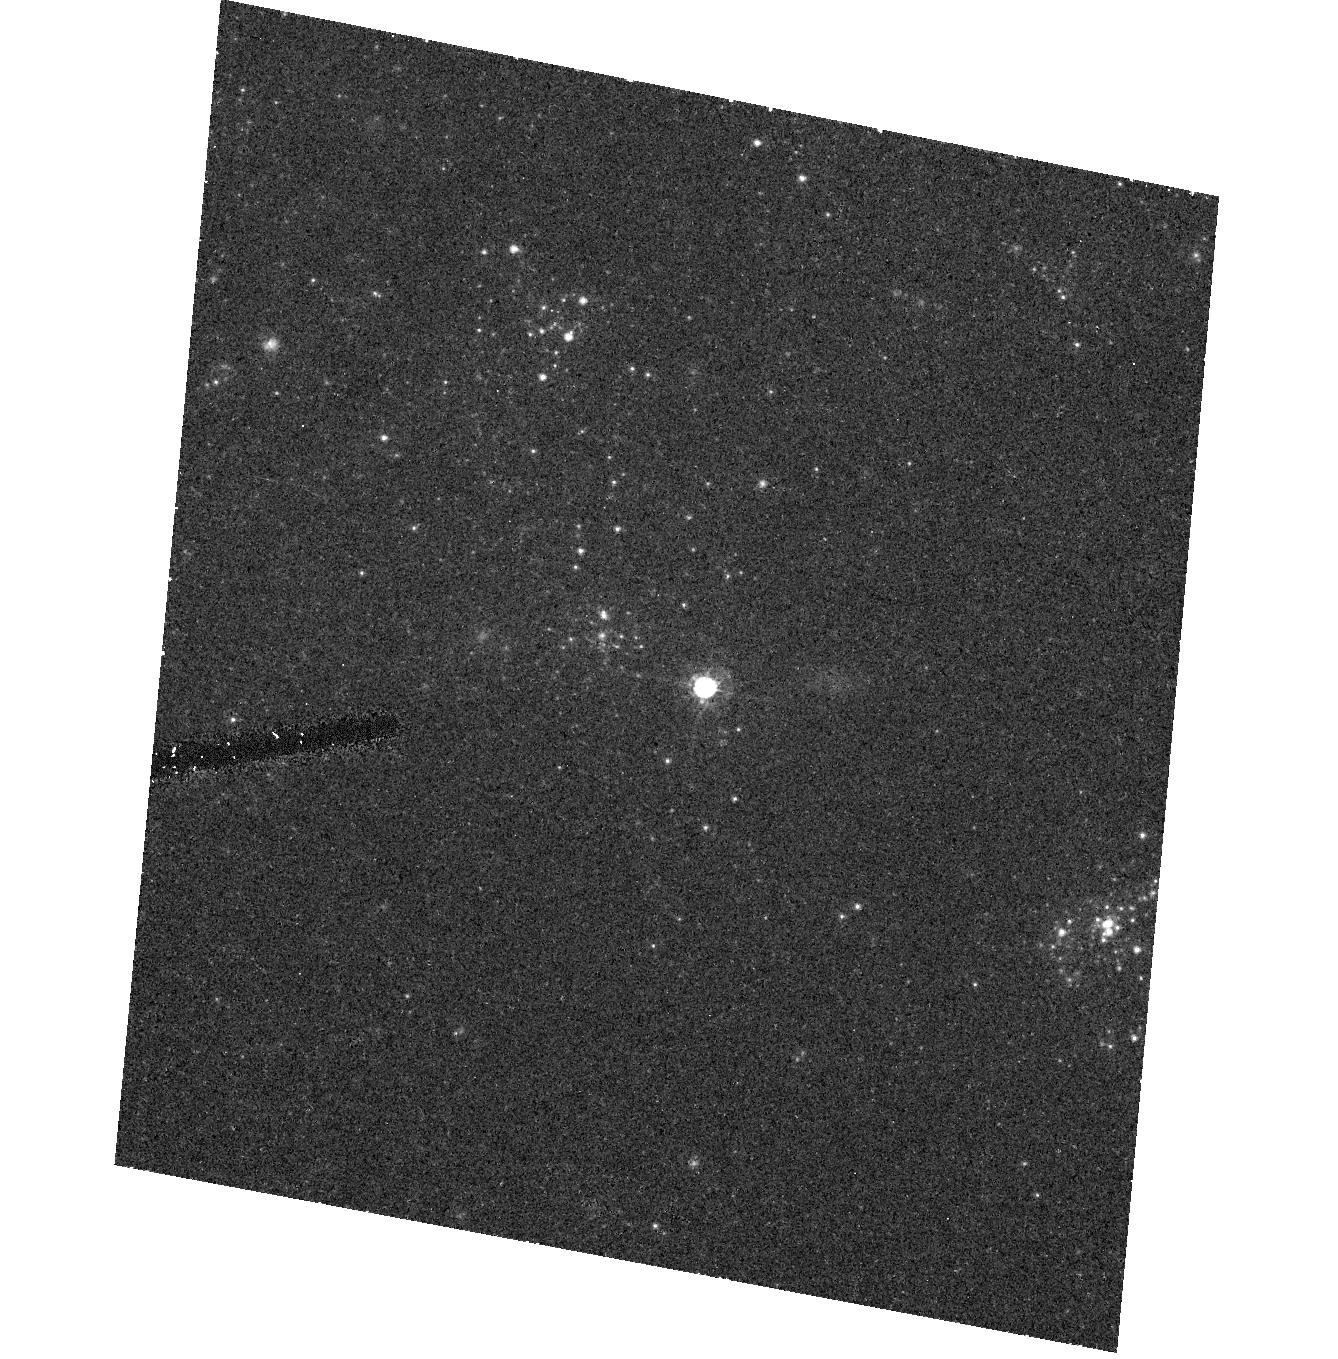
Target: SN2003GD. Instrument: ACS/HRC. Filter: F555W. Exposure: 18 min. Observation ID: hst_9733_01_acs_hrc_f555w_j8nv01

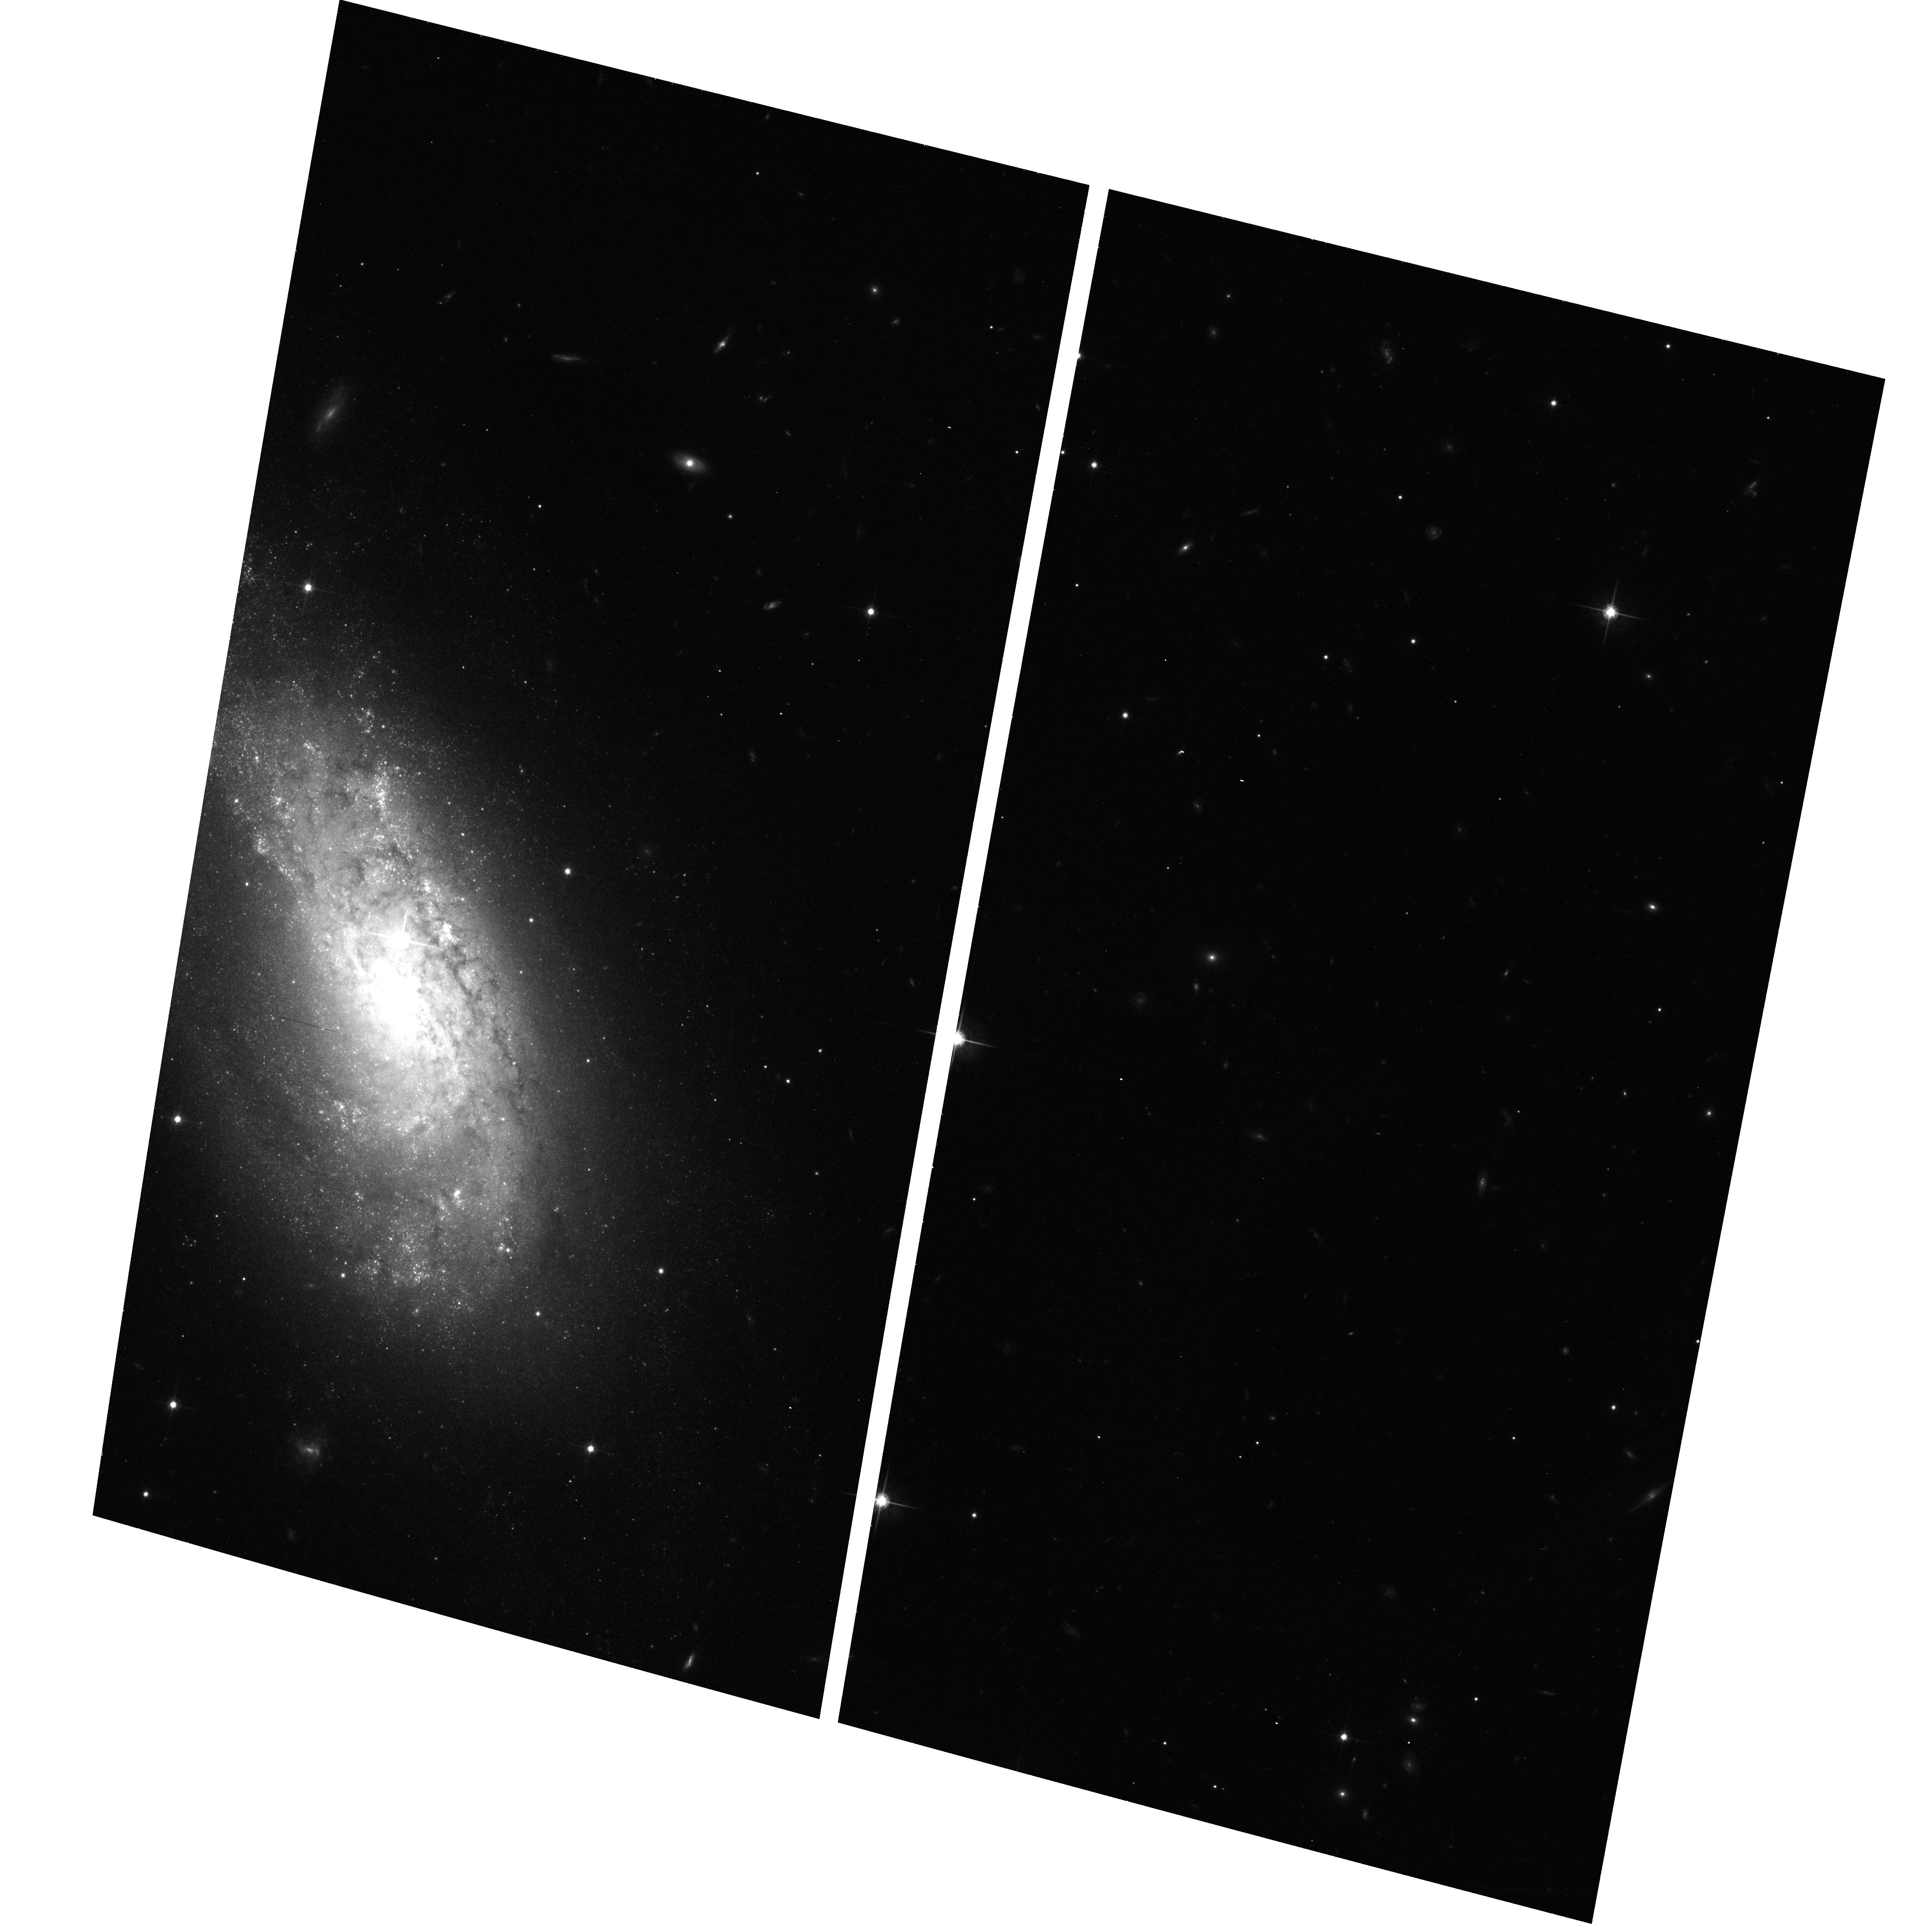
Target: SN2004A. Instrument: ACS/WFC. Filter: F814W. Exposure: 23 min. Observation ID: hst_9733_03_acs_wfc_f814w_j8nv03

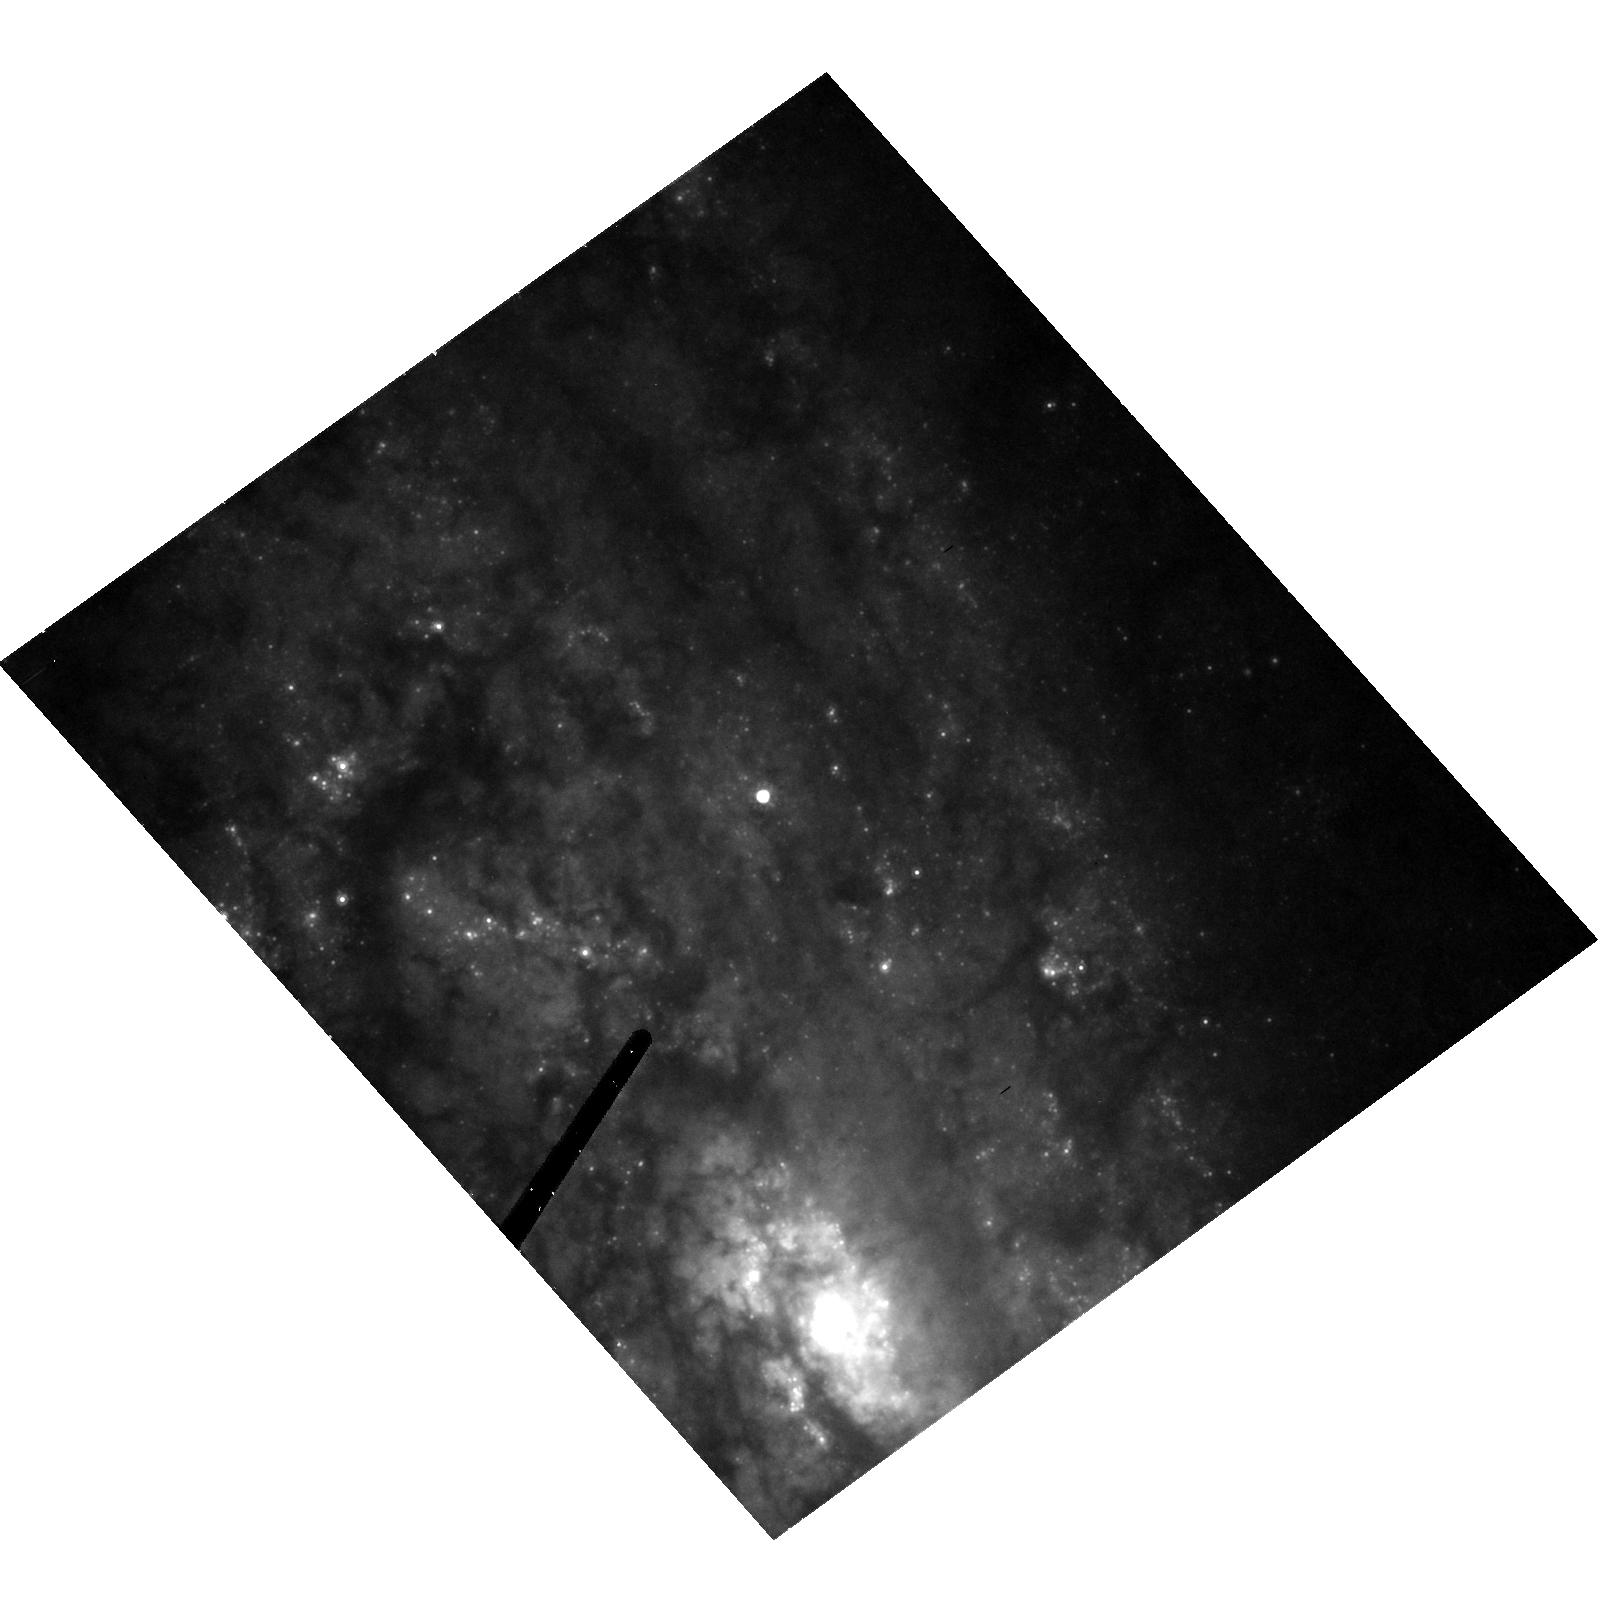
Target: SN2004CC. Instrument: ACS/HRC. Filter: F814W. Exposure: 27 min. Observation ID: hst_9733_04_acs_hrc_f814w_j8nv04

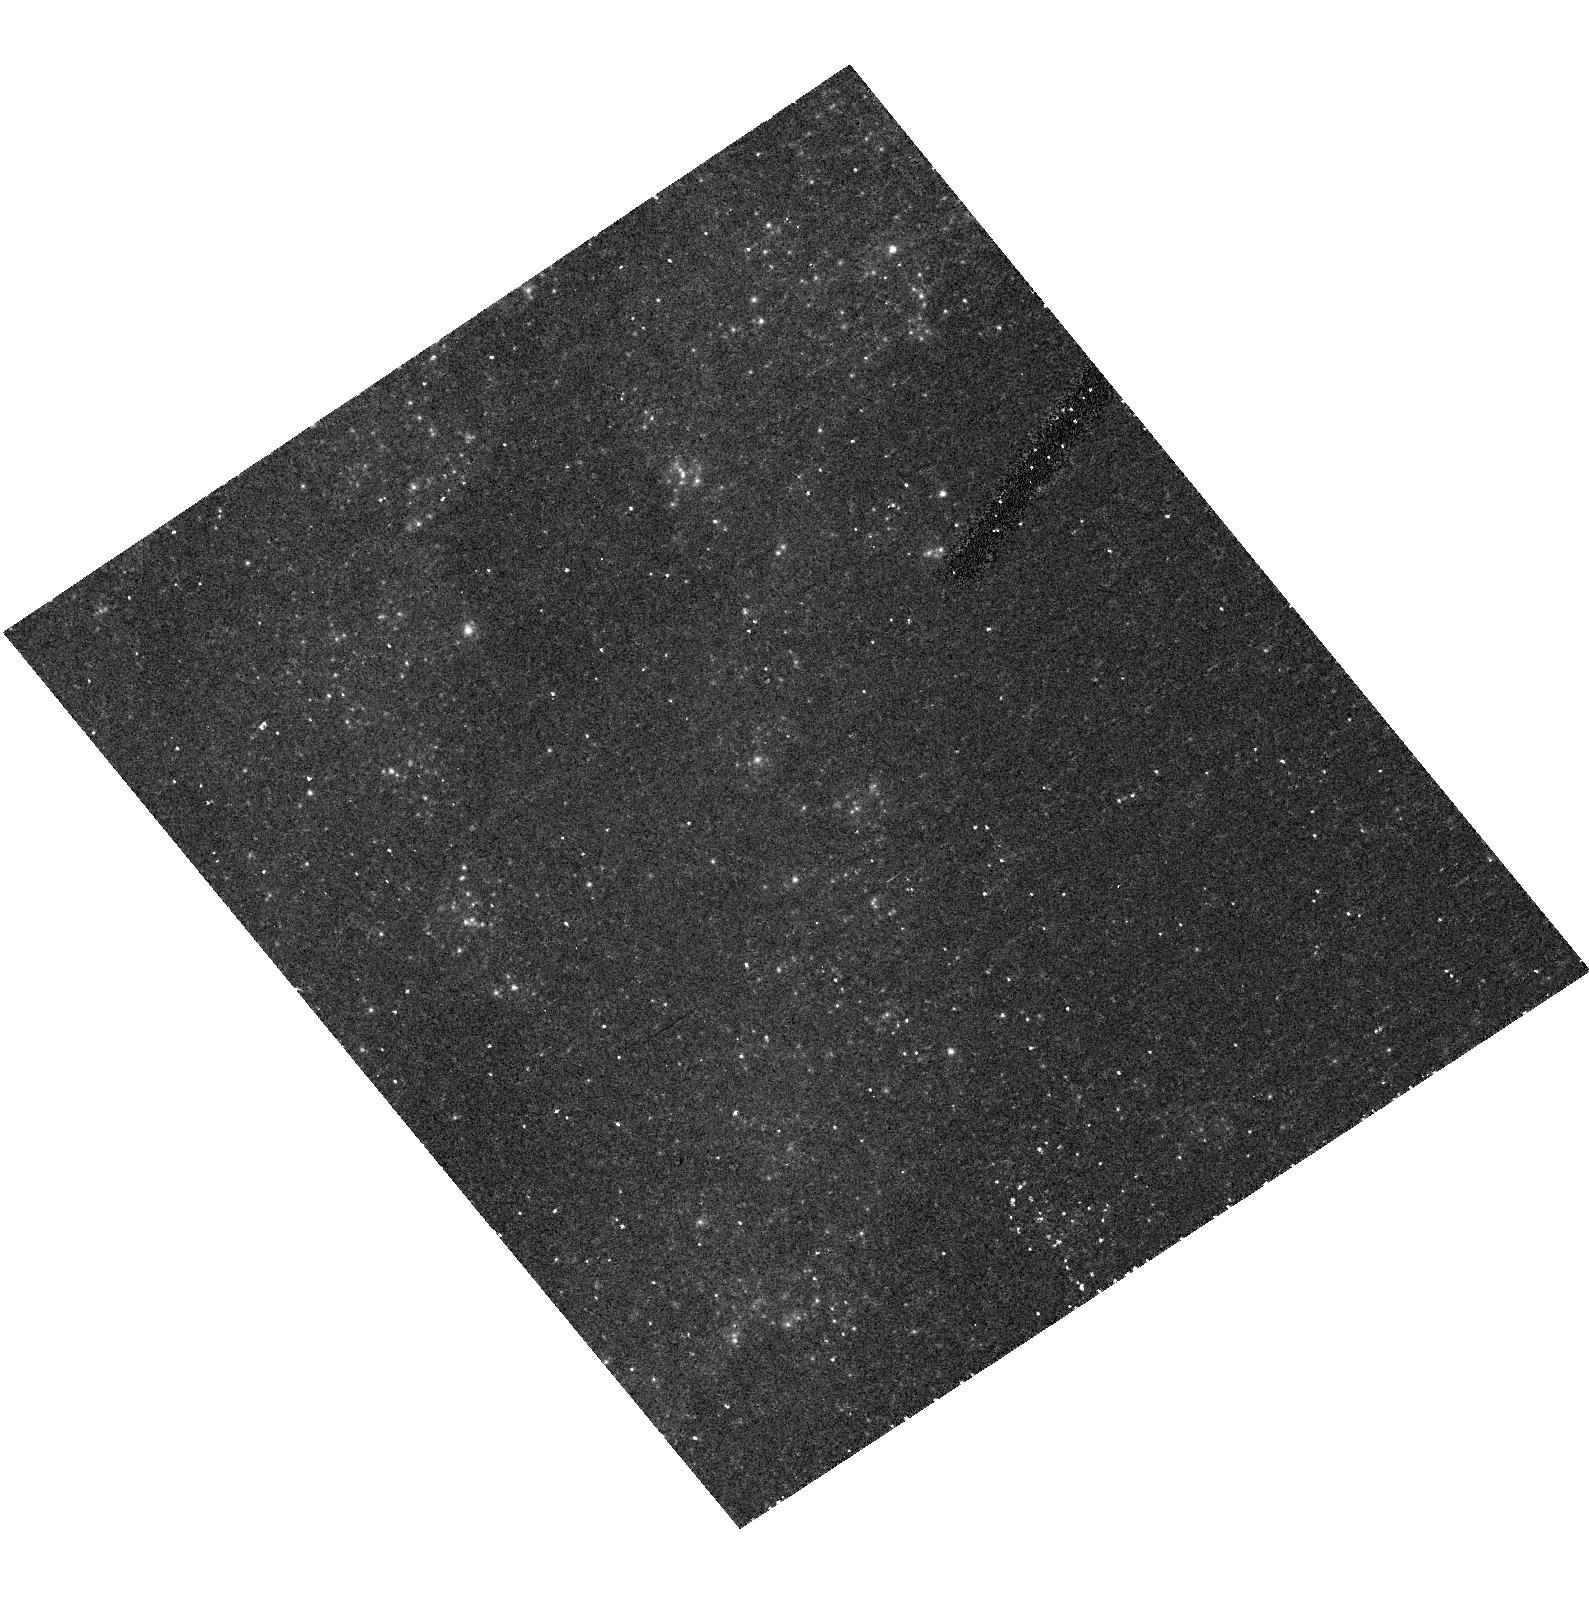
Target: SN2003GM. Instrument: ACS/HRC. Filter: F435W. Exposure: 27 min. Observation ID: hst_9733_02_acs_hrc_f435w_j8nv02

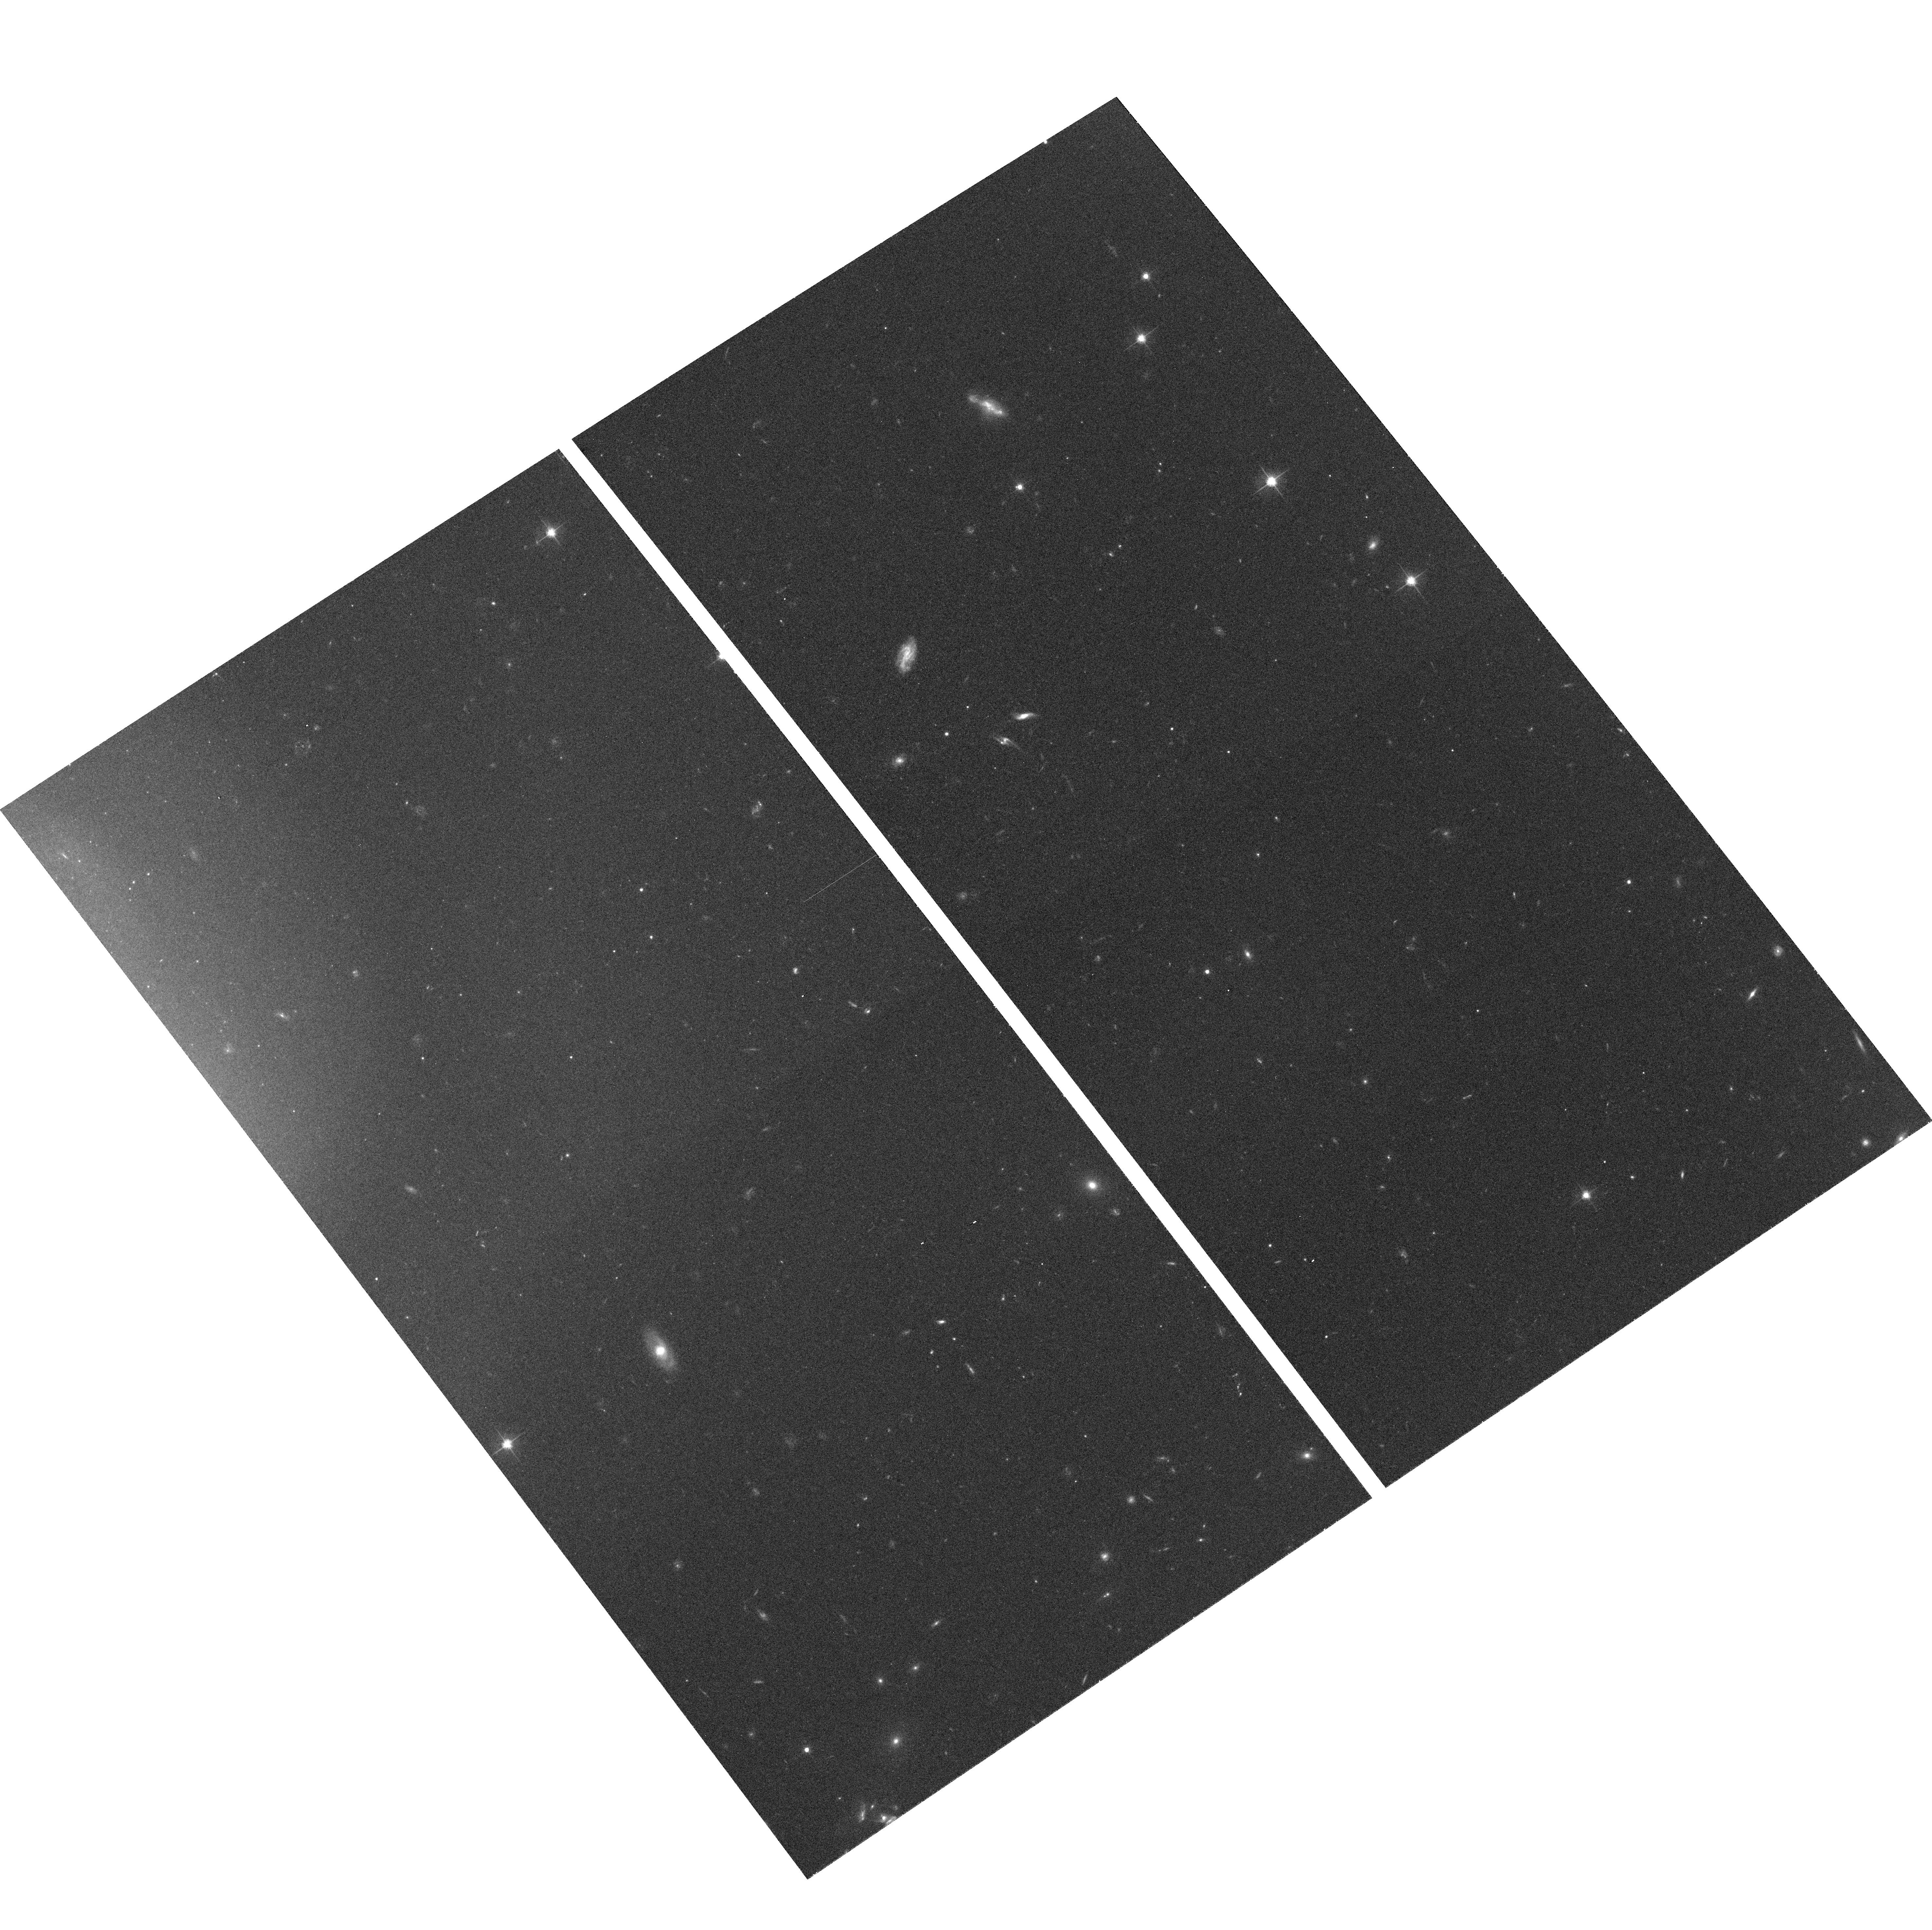
Target: field at RA 189.143°, Dec 11.242°. Instrument: ACS/WFC. Filter: F606W. Exposure: 18 min. Observation ID: hst_9733_04_acs_wfc_f606w_j8nv04

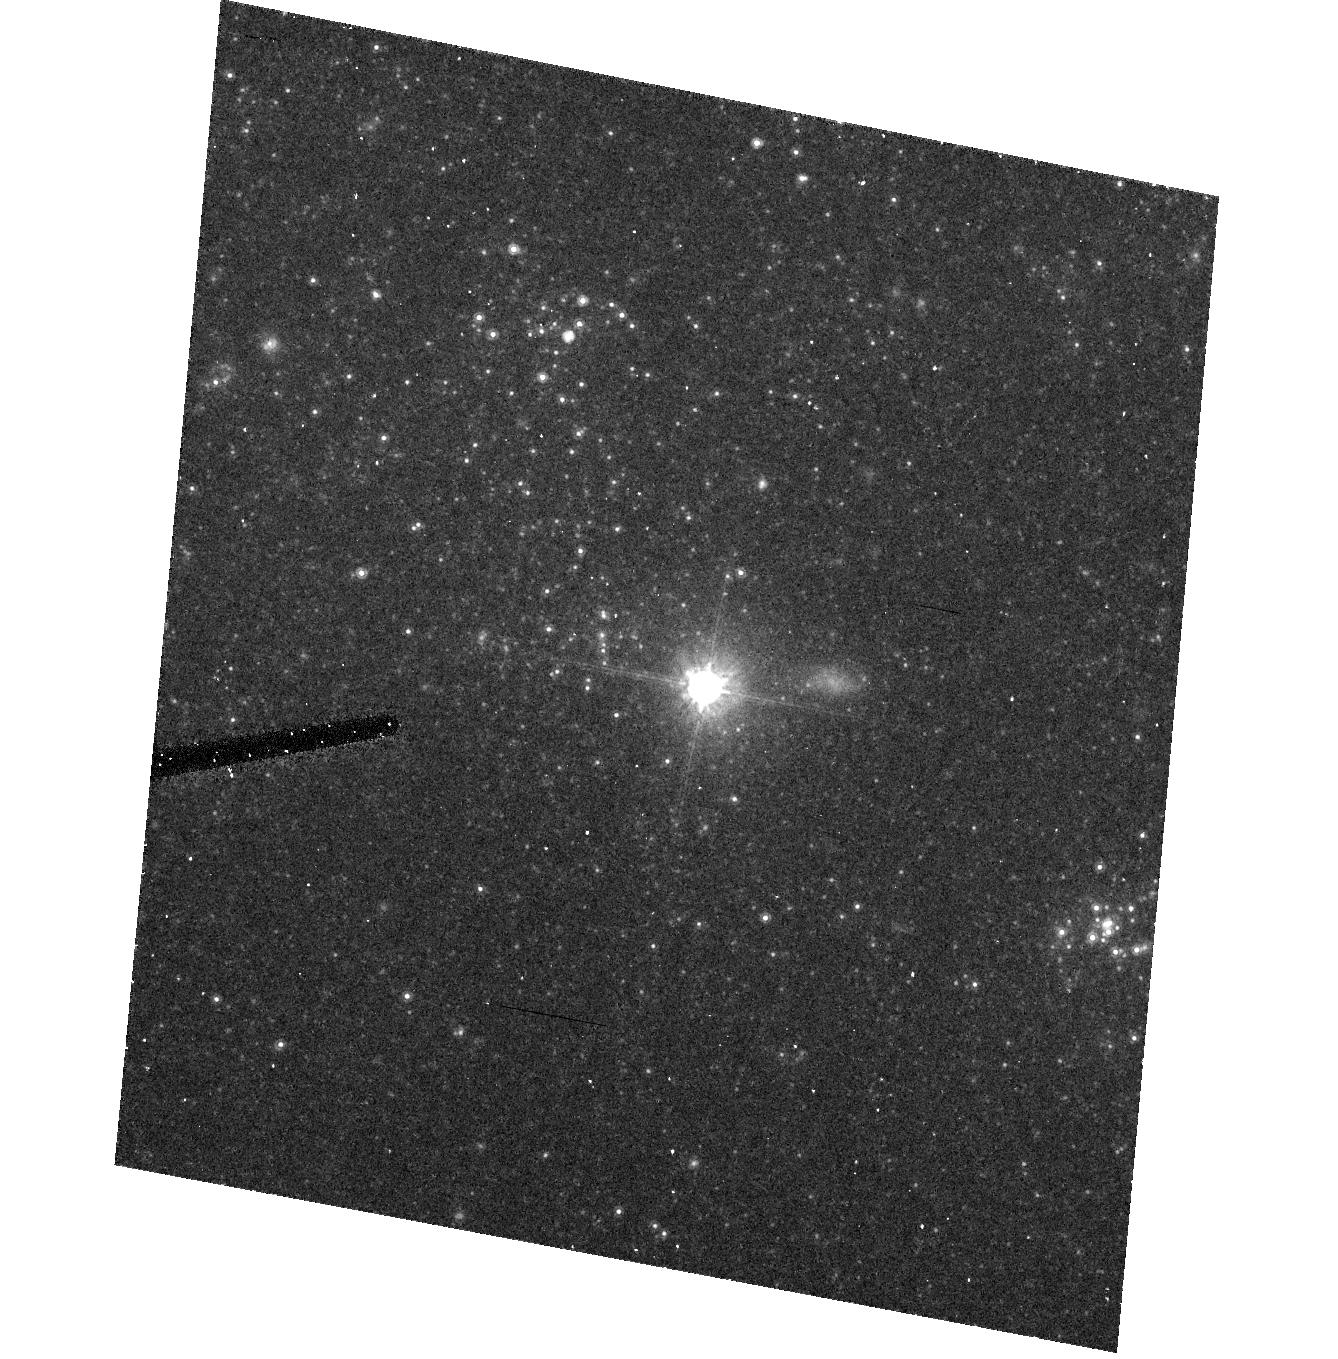
Target: SN2003GD. Instrument: ACS/HRC. Filter: F814W. Exposure: 22 min. Observation ID: hst_9733_01_acs_hrc_f814w_j8nv01

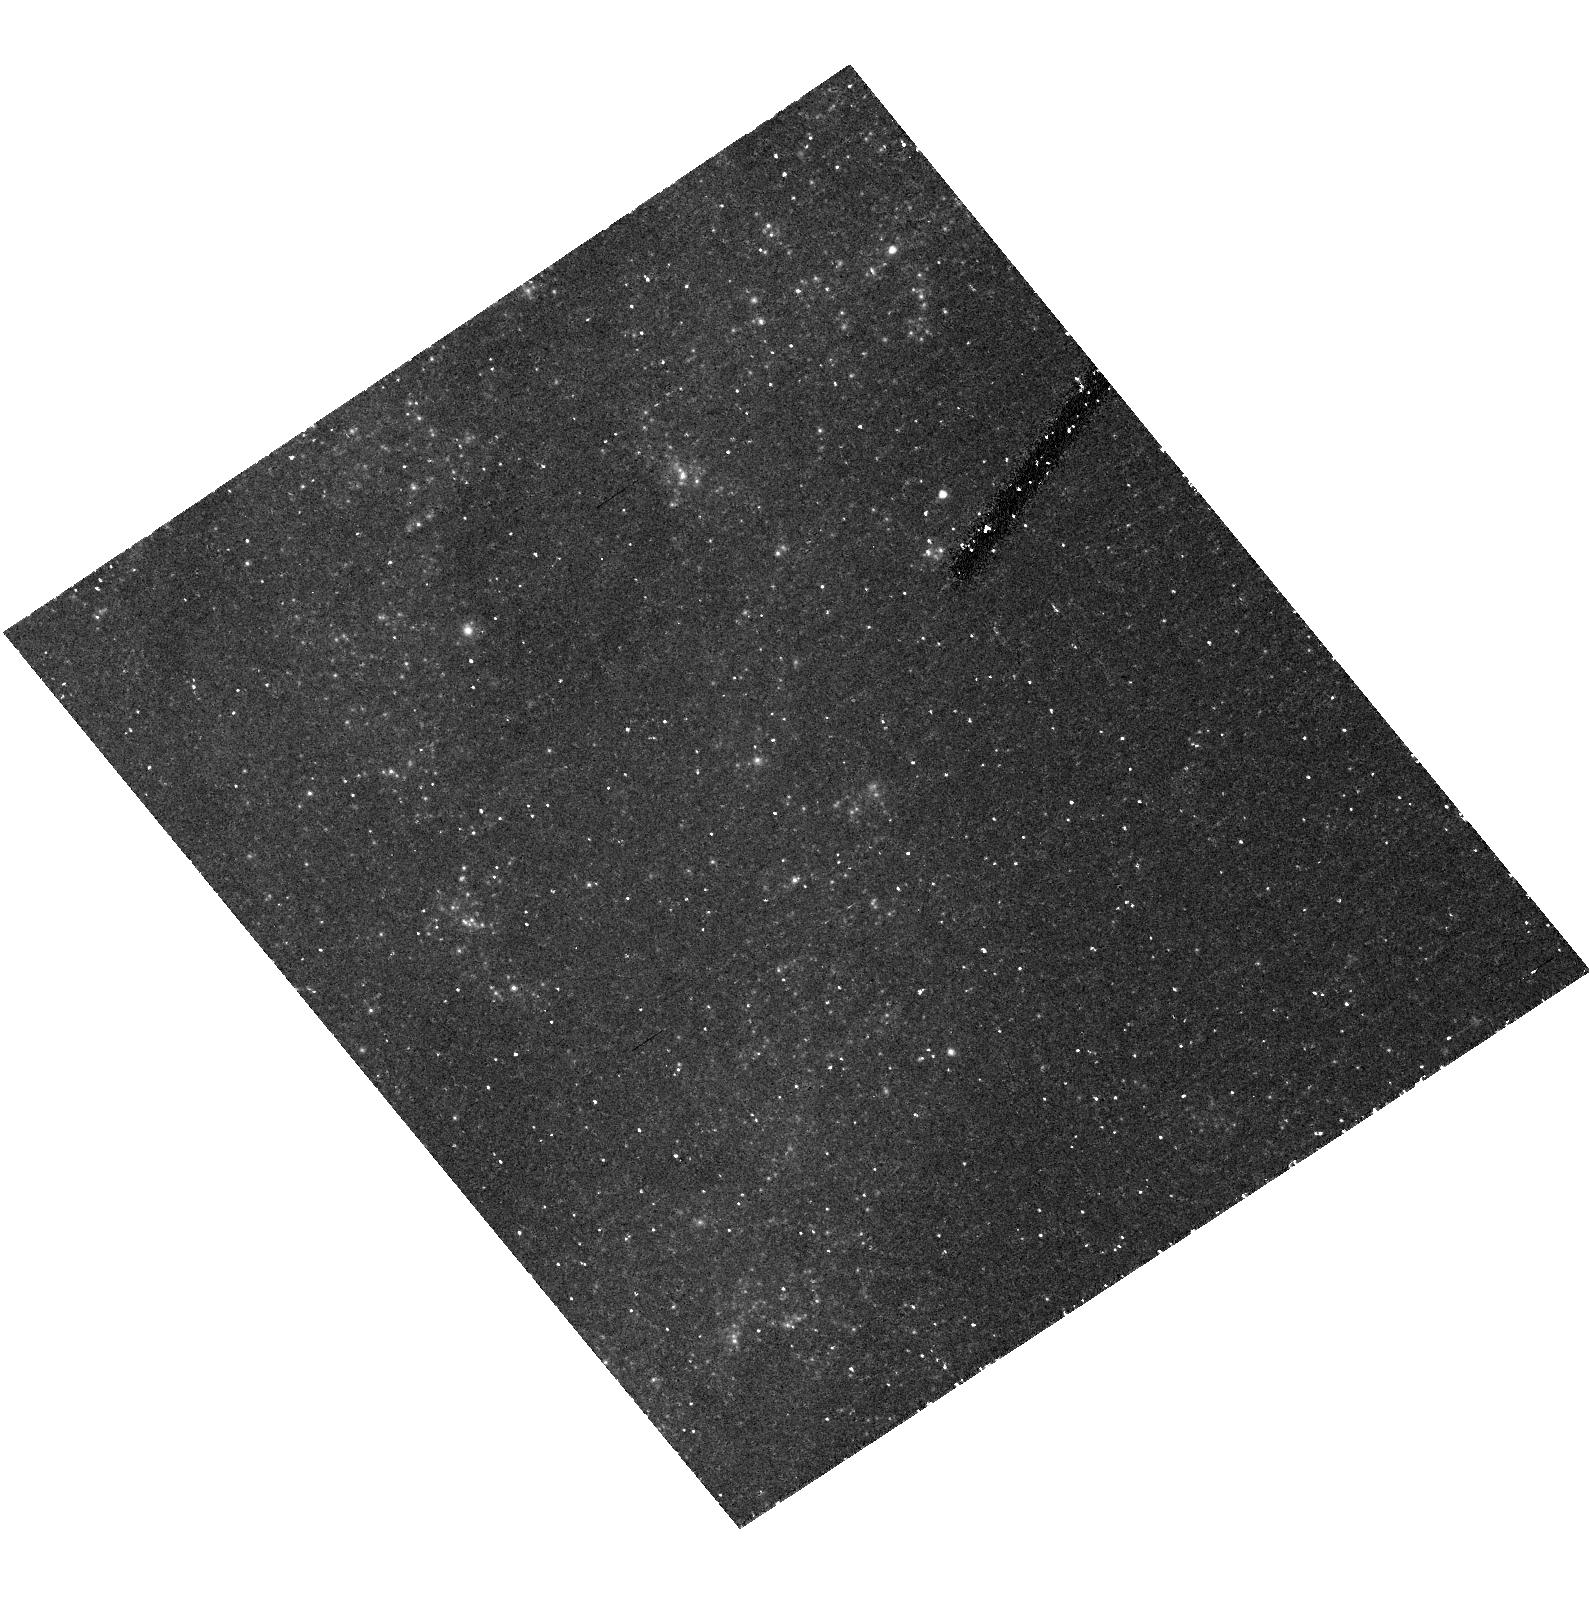
Target: SN2003GM. Instrument: ACS/HRC. Filter: F555W. Exposure: 29 min. Observation ID: hst_9733_02_acs_hrc_f555w_j8nv02

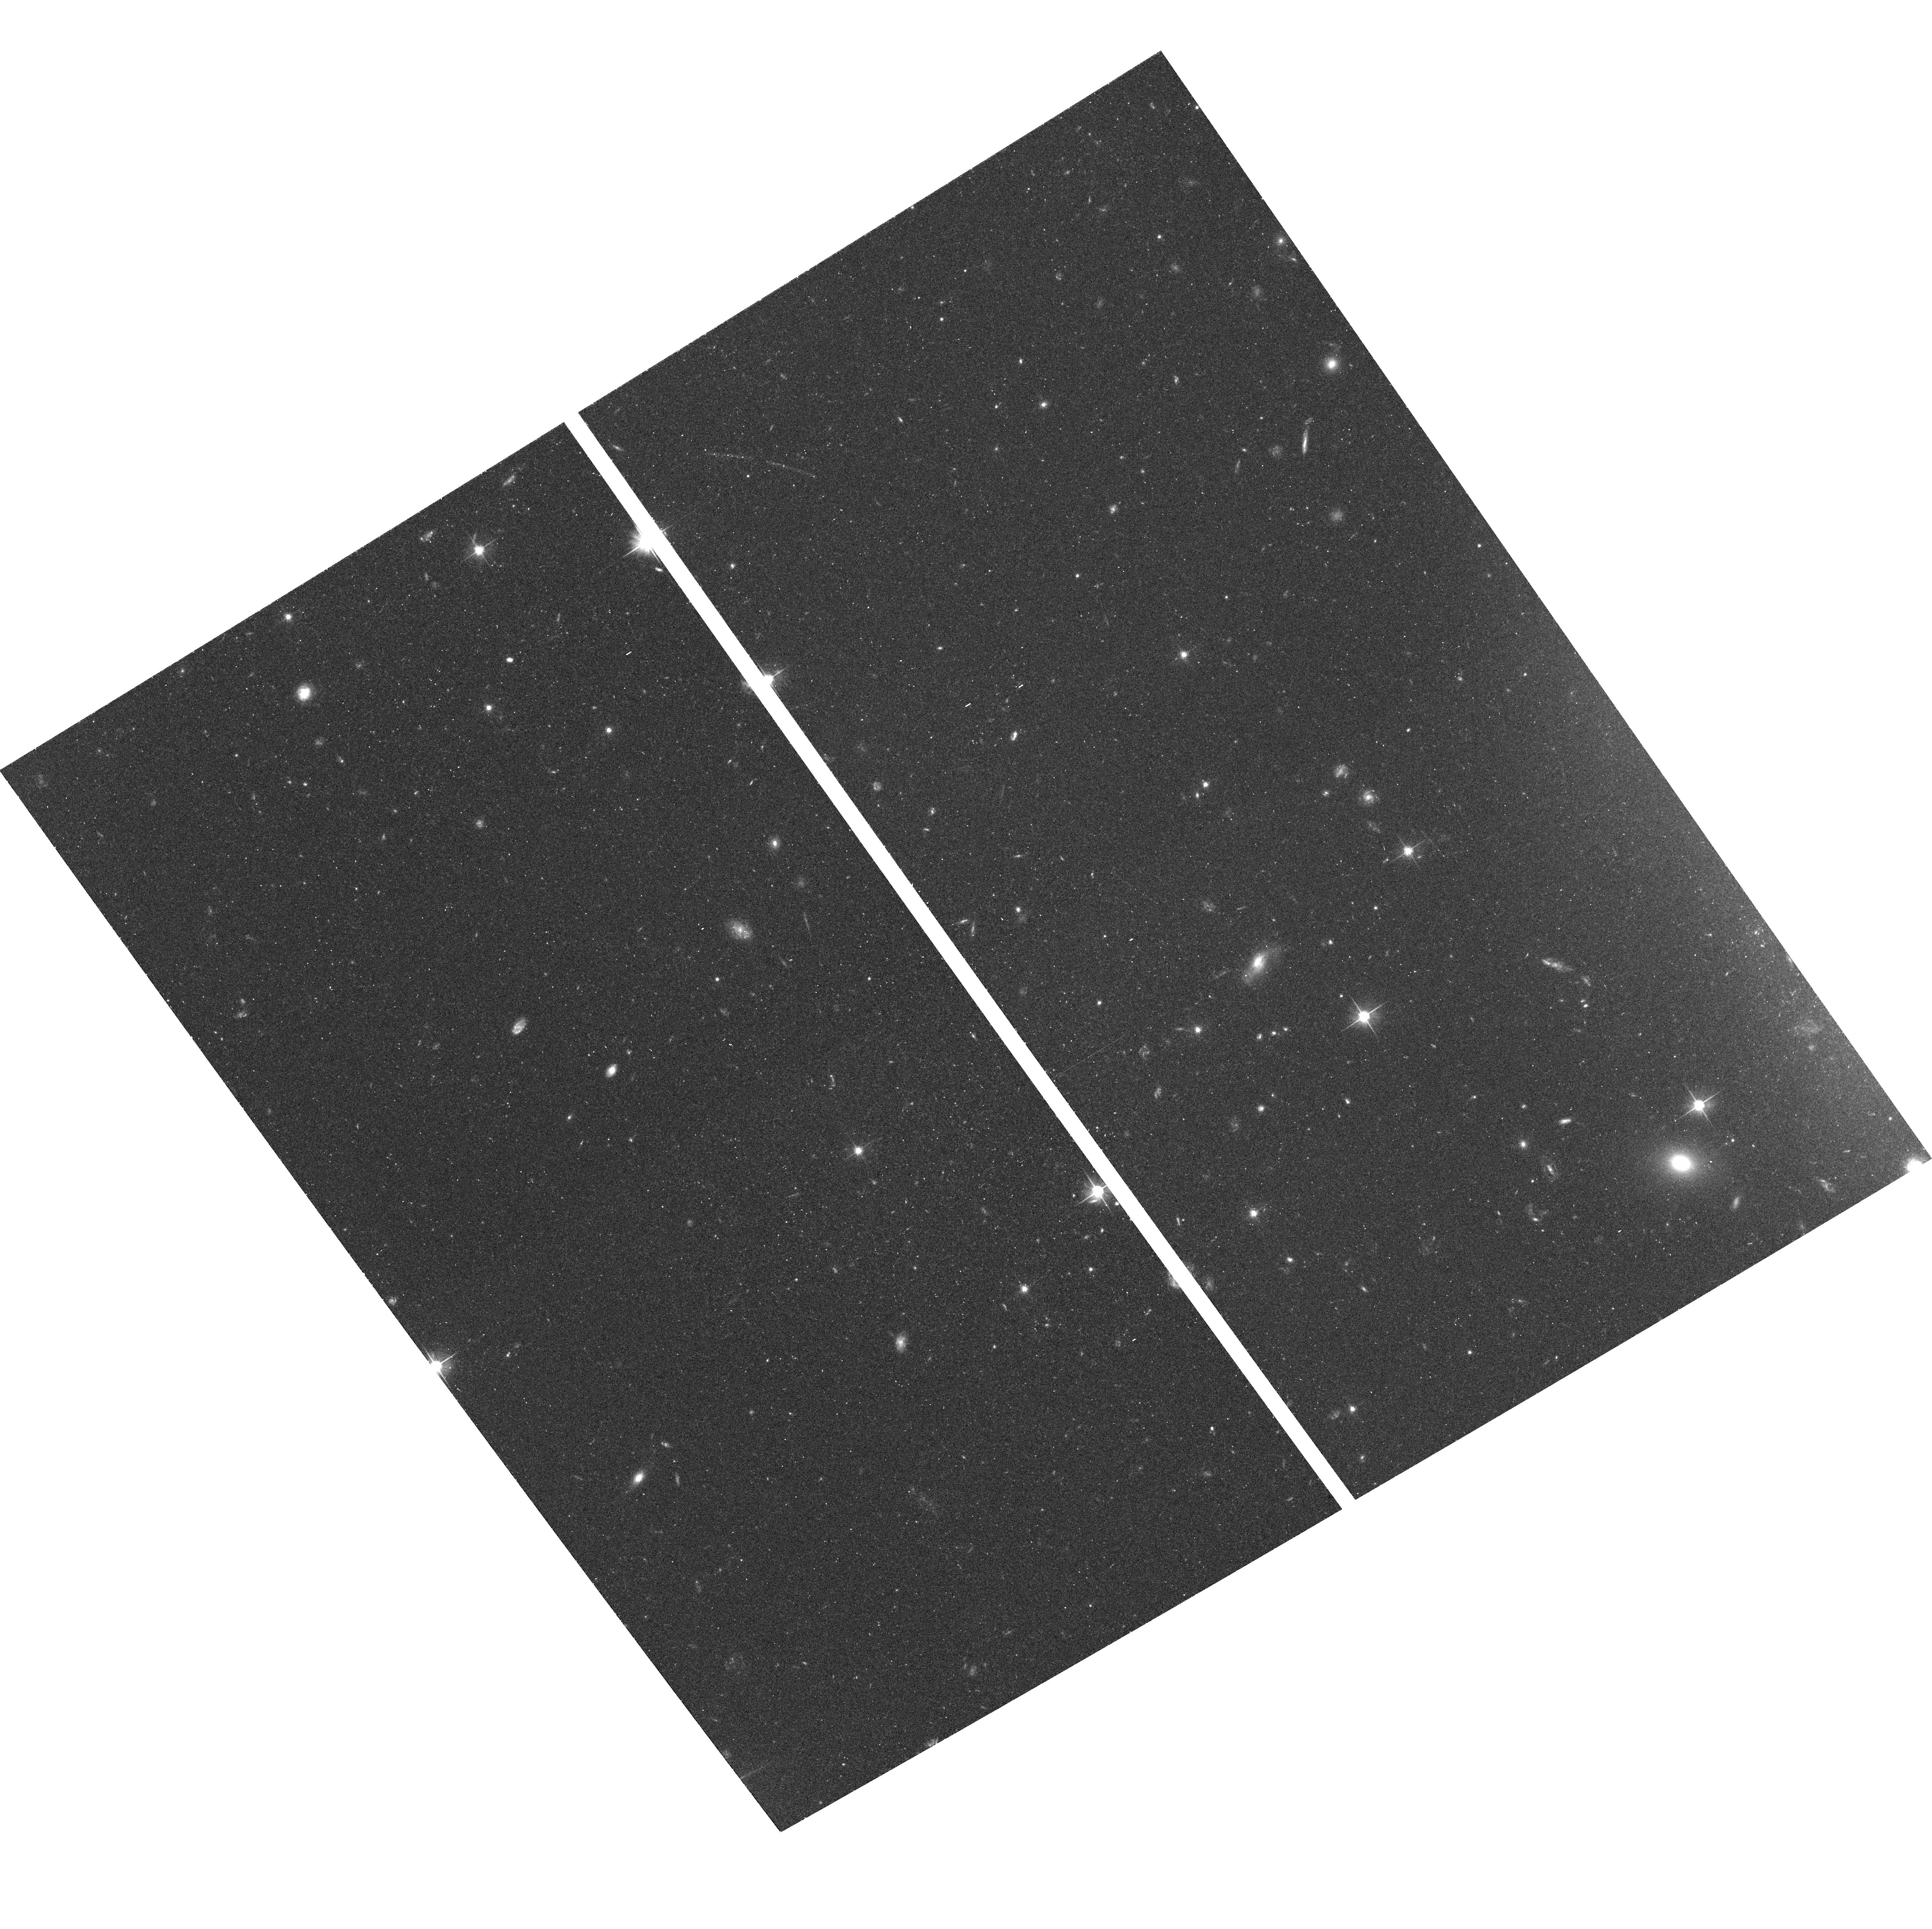
Target: field at RA 208.215°, Dec -1.111°. Instrument: ACS/WFC. Filter: F606W. Exposure: 24 min. Observation ID: hst_9733_02_acs_wfc_f606w_j8nv02

Direct imaging of the progenitors of massive, core-collapse supernovae (PI: Smartt, Stephen J.)

Modern supernovae searches in the nearby Universe are discovering large numbers of SNe which have massive star progenitors (Types II, Ib and Ic). The extensive HST (and ground-based) image archives of galaxies within ~20Mpc enables their individual bright stellar content to be resolved. As massive, evolved stars are the most luminous single objects in a galaxy, the progenitors of core-collapse SNe should be directly detectable on pre-explosion images. Within the last two cycles we have set direct mass-limits on three type II-P supernovae using HST images, and already these can be used to constrain theoretical models of pre-supernova stellar evolution which predict which stars cause which of the supernovae types. We request time to continue this successful project, and require ACS observations of future SNe which are discovered in galaxies closer than 20Mpc which have pre-explosion HST archive images available. These ToO observations will allow the SNe to be precisely positioned on the pre-explosion frames with the required astrometric accuracy of around 0.05", and allow 3-colour photometry of the surrounding stellar populations for reddening estimations. The goal of this project is to directly identify the progenitor stars of core-collapse supernovae. We will compare the progenitor detections or luminosity limits to our own stellar evolutionary tracks in order to determine masses or restrictive mass-limits for the progenitors.